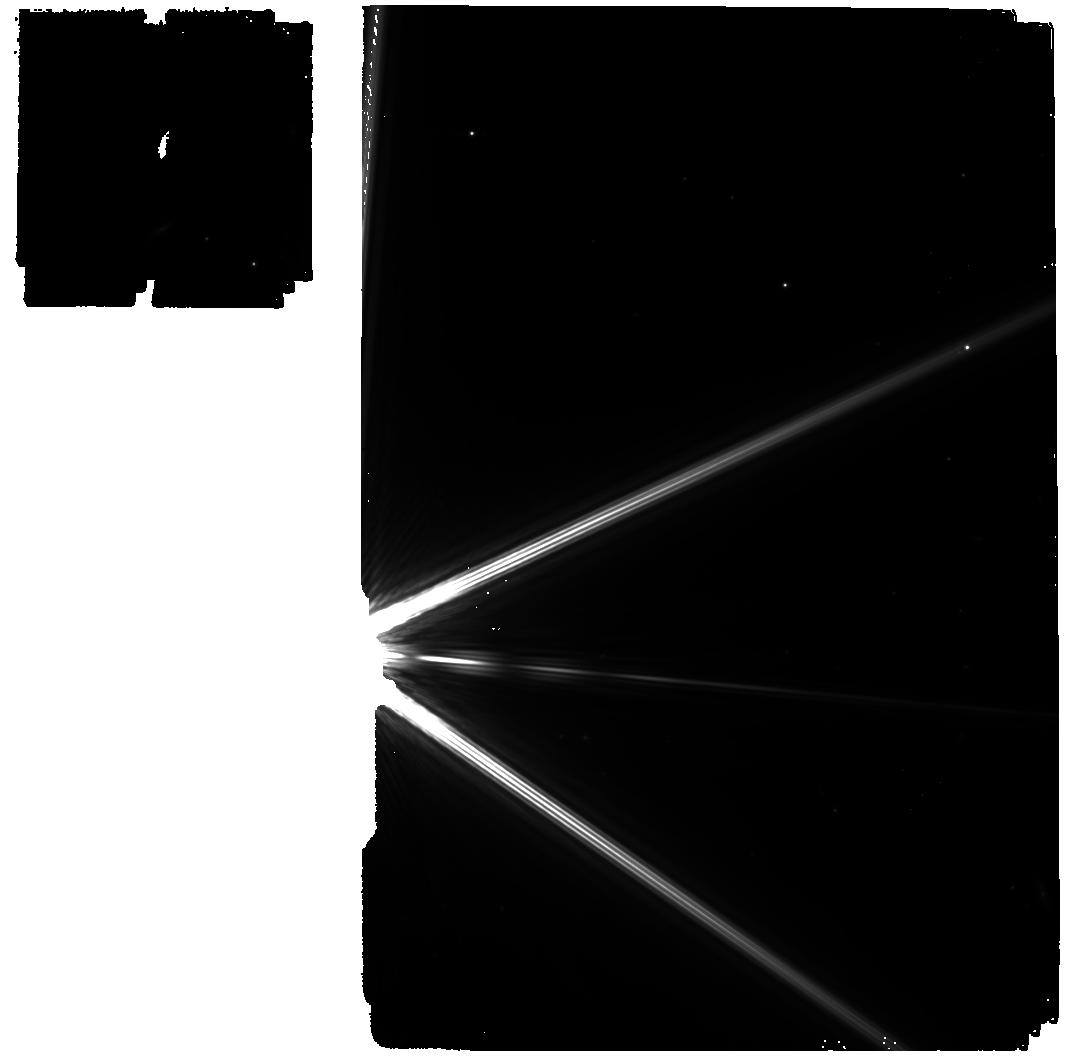
Target: -BET-DRA. Instrument: MIRI. Filter: F560W. Exposure: 39 min. Observation ID: jw01032-o002_t005_miri_f560w

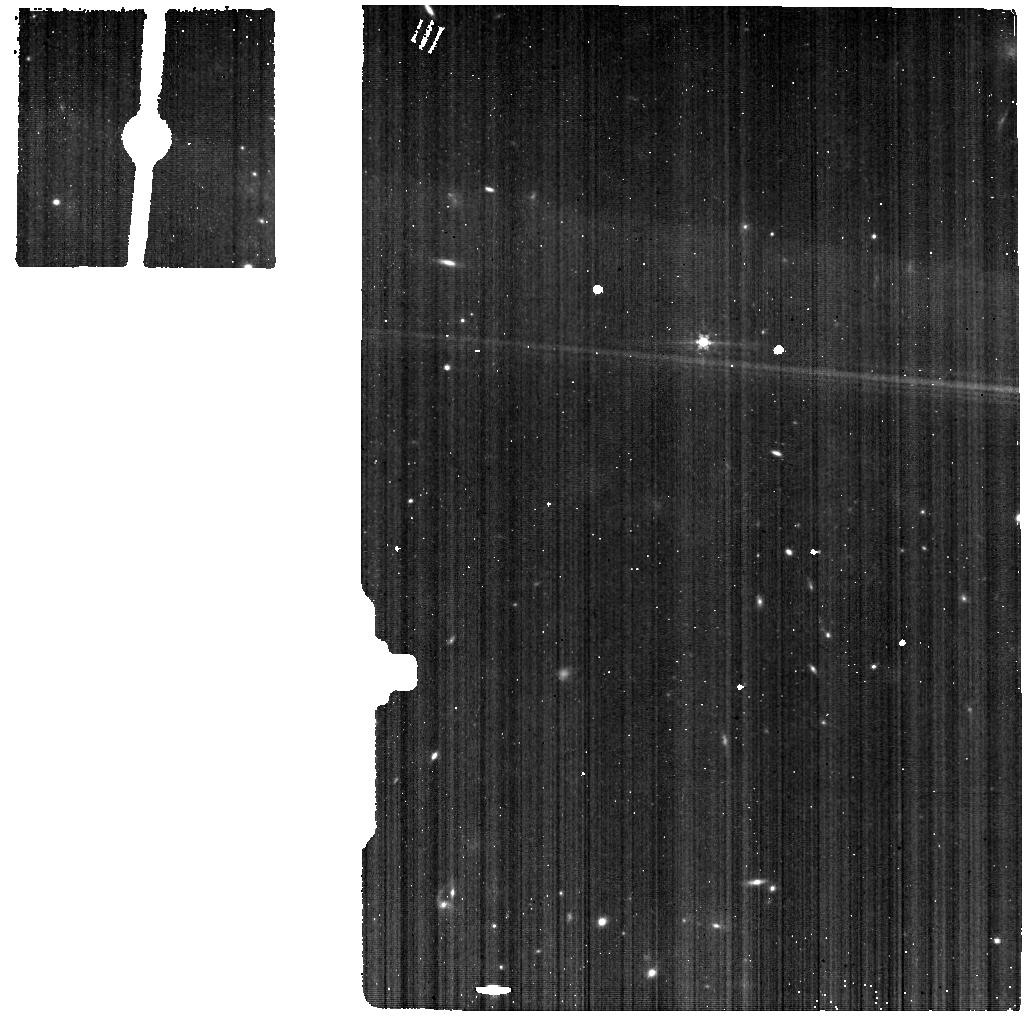
Target: -BET-DRA. Instrument: MIRI. Filter: F560W. Exposure: 5 min. Observation ID: jw01032-o001_t005_miri_f560w

MIRI Imager and LRS Glints and Scattered Light (PI: Glasse, Alistair)

We propose positioning a zero or first magnitude star behind the MIRI imager focal plane mask to try to detect any straylight reflected from the OTE facing side of the mask and then scattering from (previously unmeasured) OTE structures back into the science beam. Only one target will be observed; four suitable candidates are listed to provide scheduling flexibility.